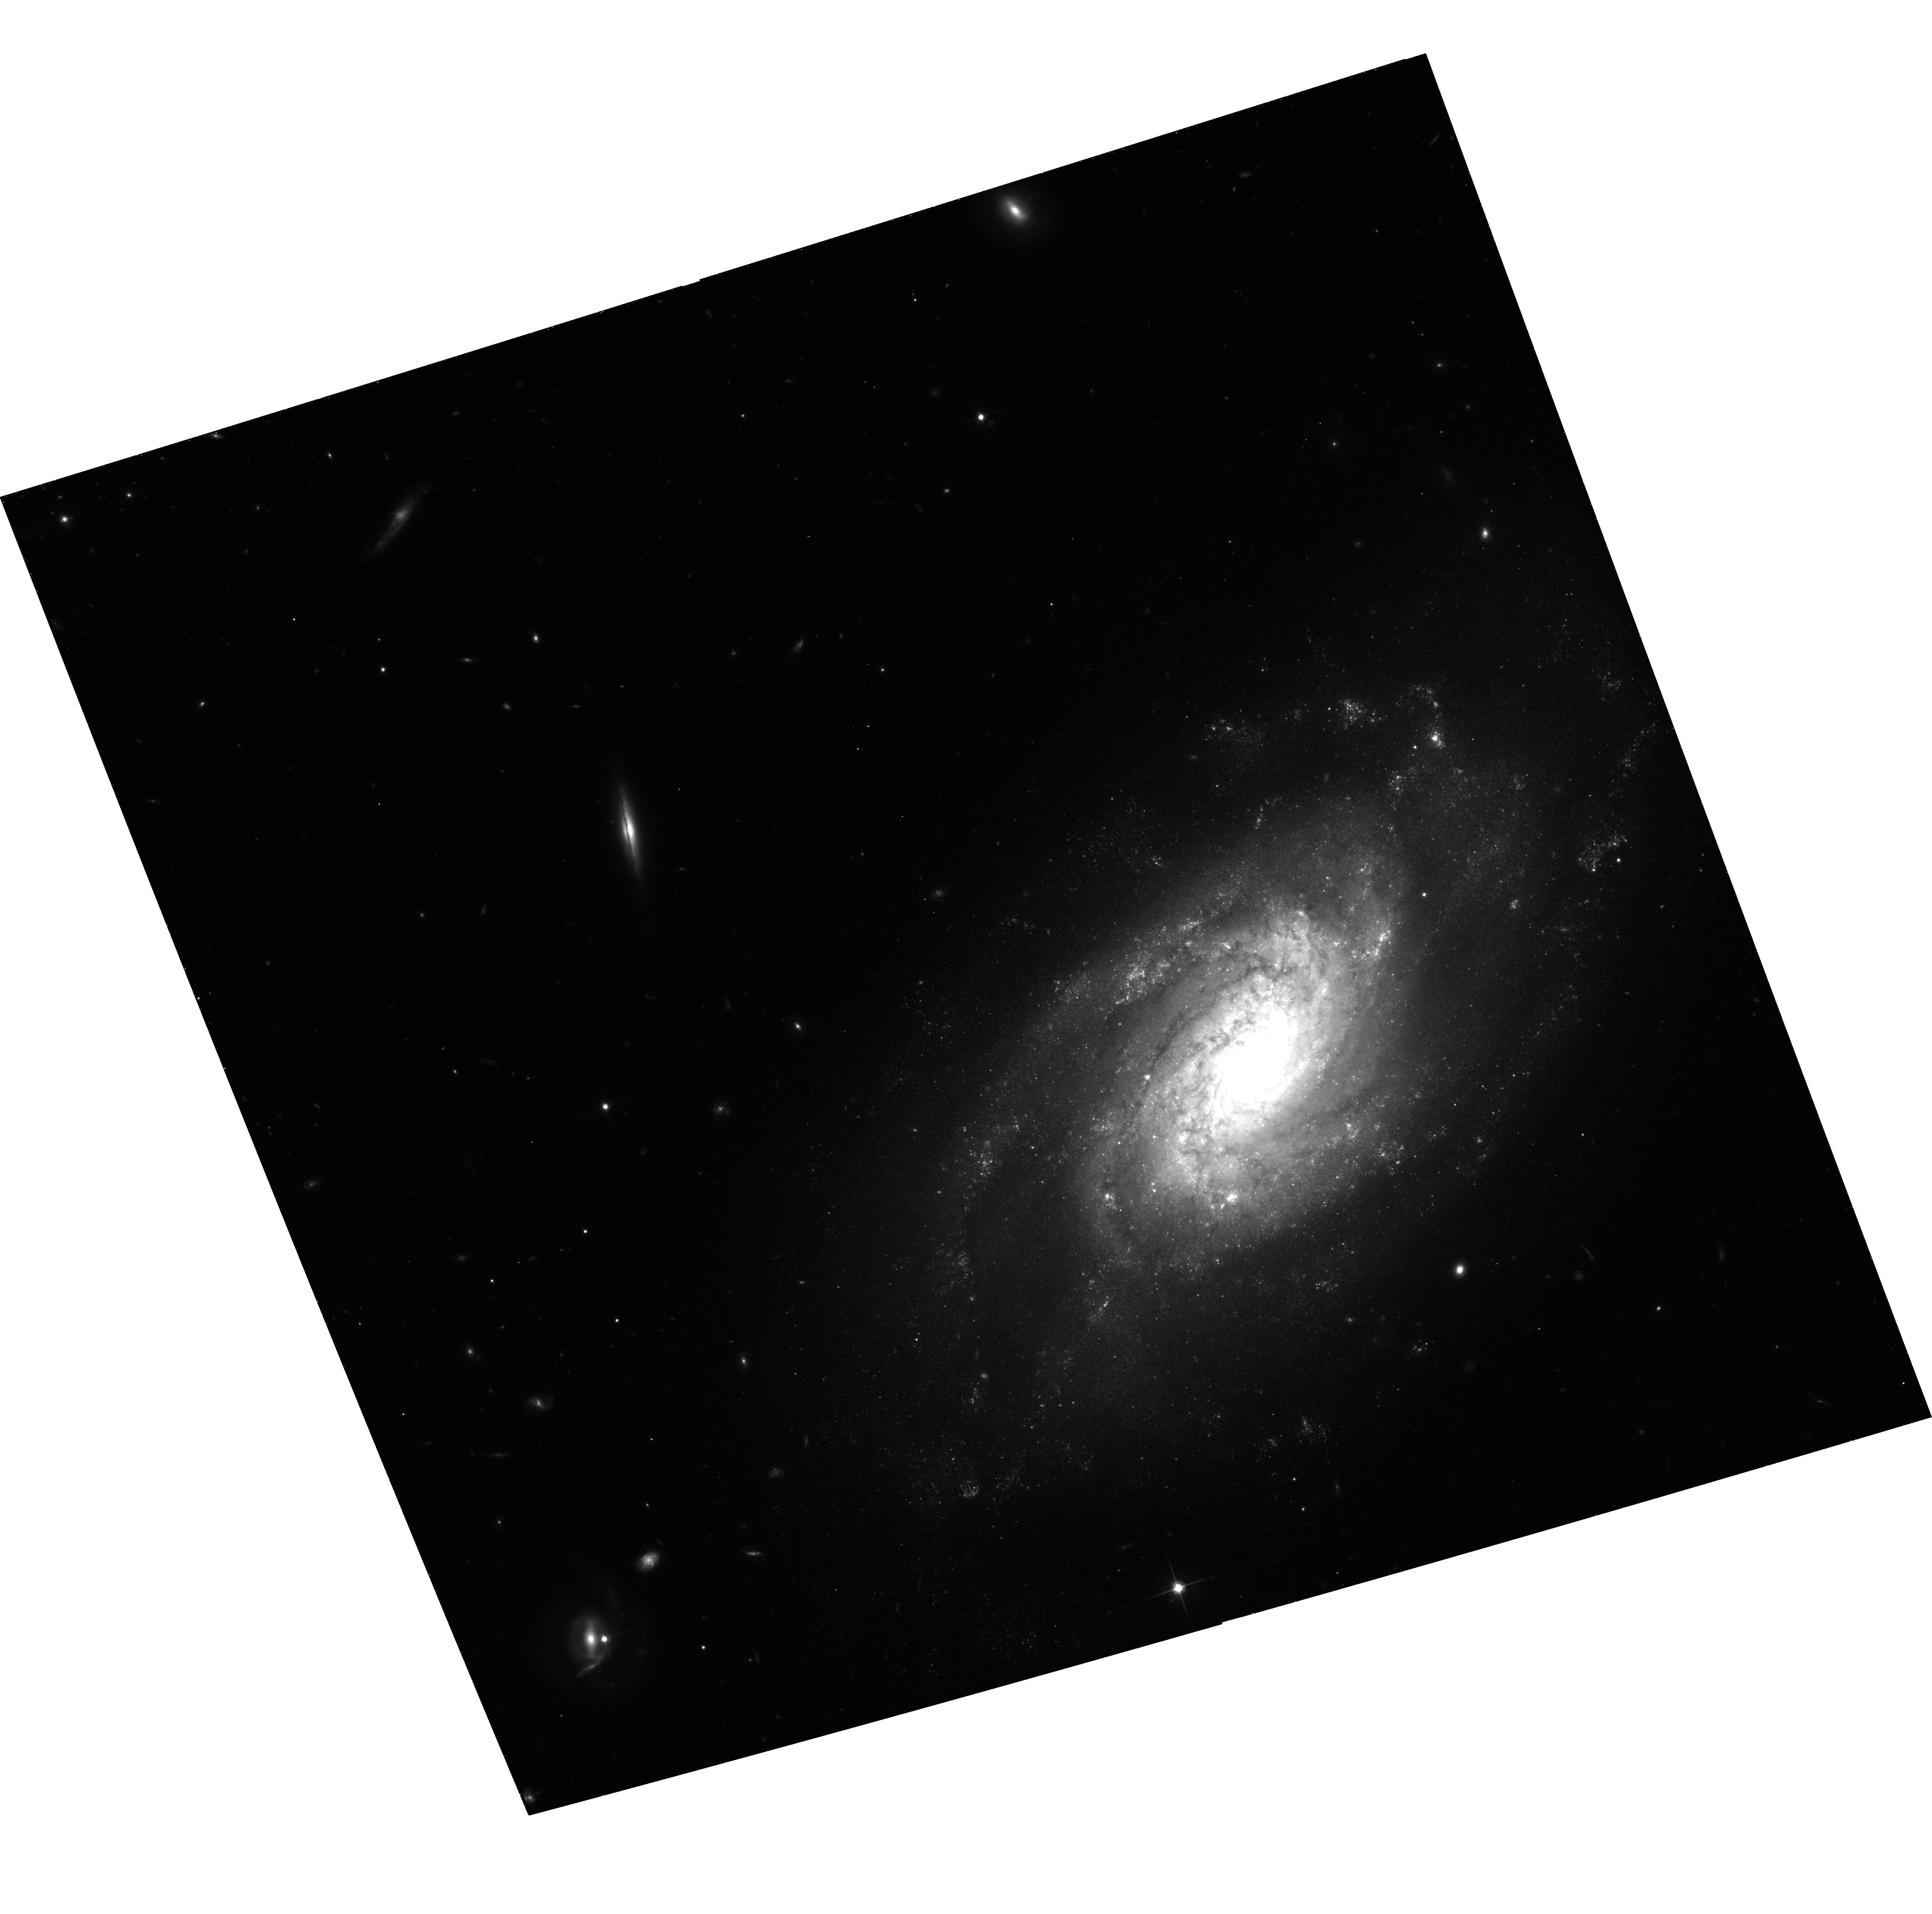
Target: NGC3370. Instrument: ACS/WFC. Filter: F814W. Exposure: 1.3 h. Observation ID: hst_9351_11_acs_wfc_f814w_j8d211

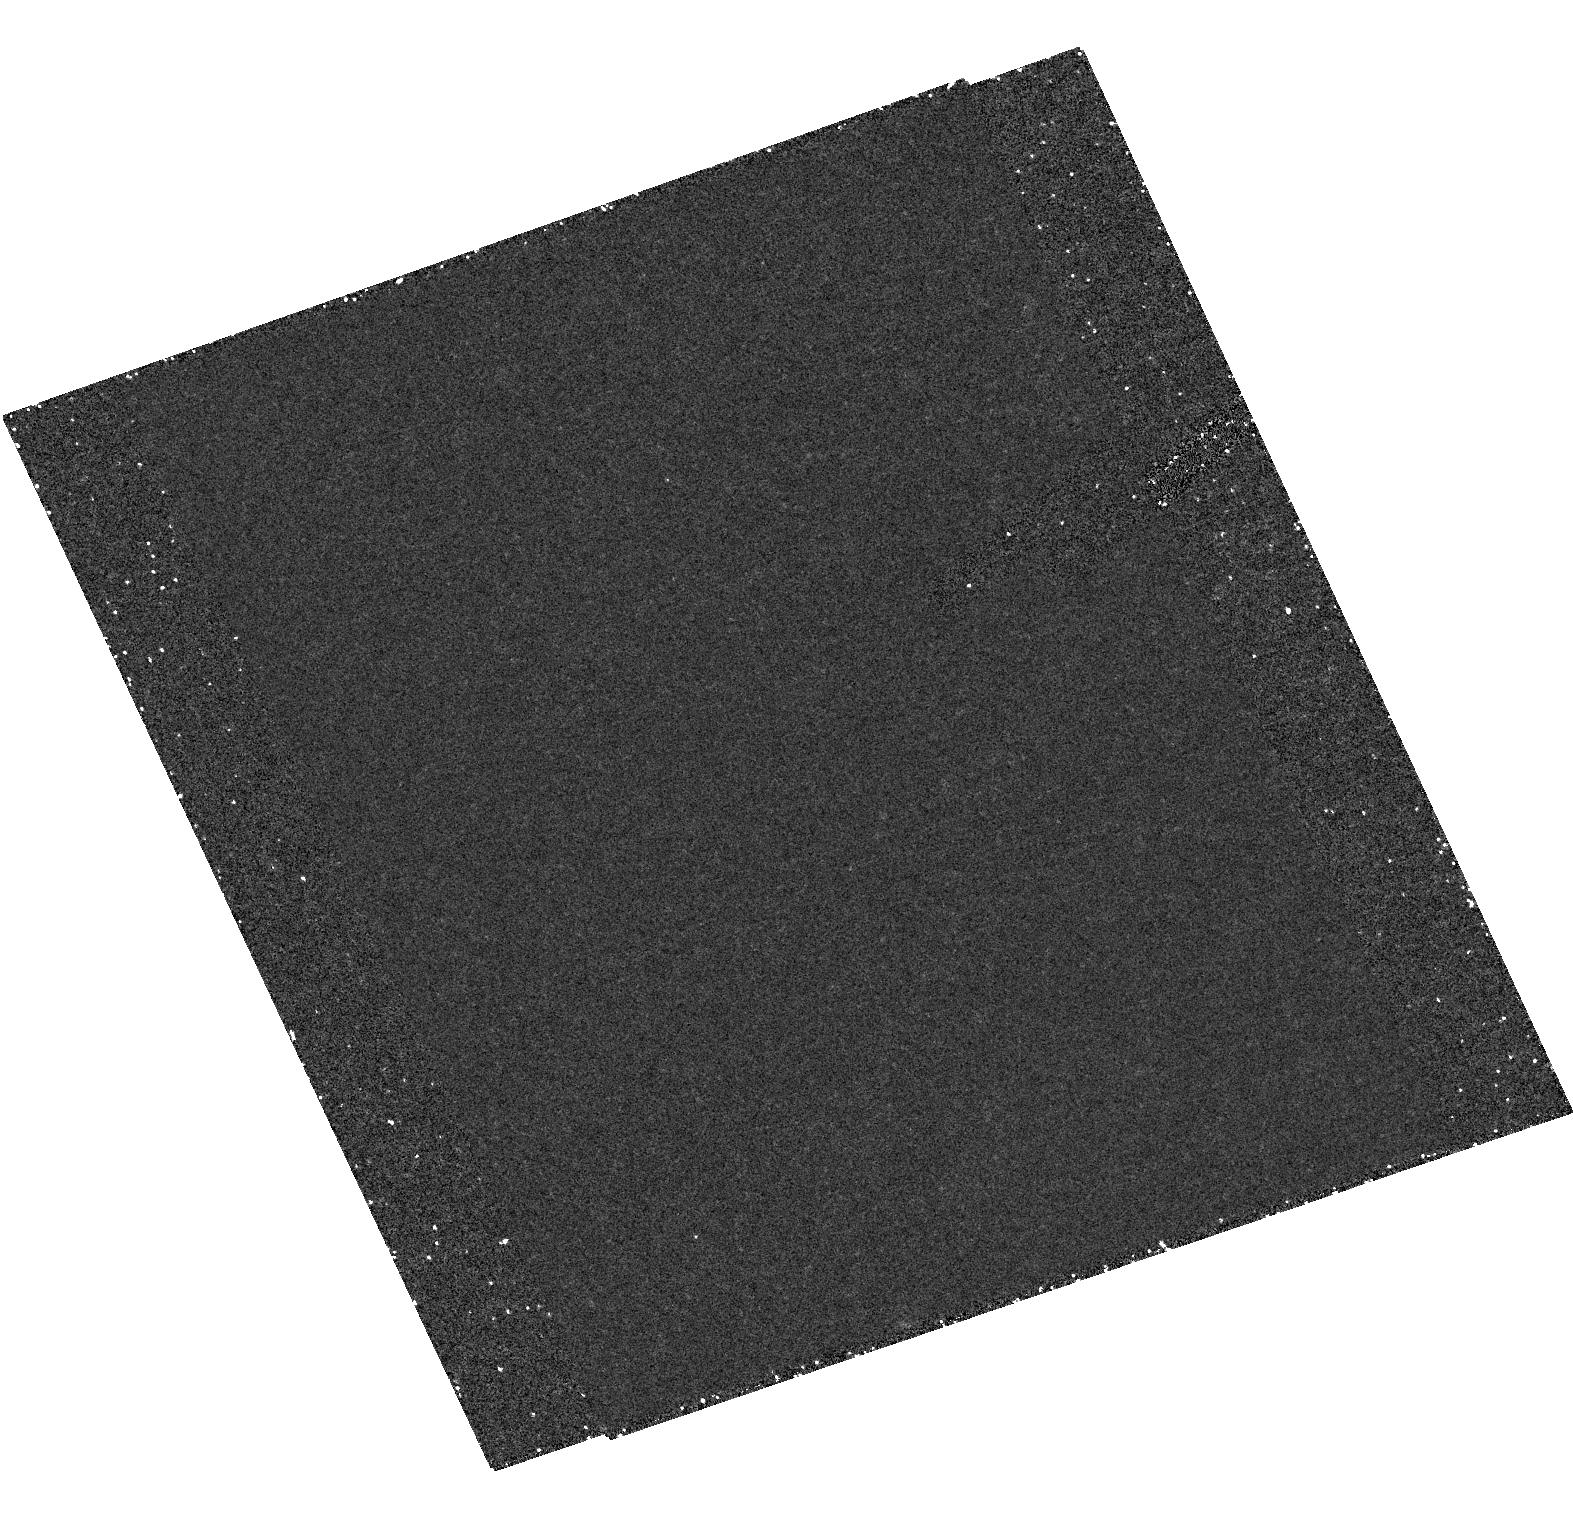
Target: field at RA 161.782°, Dec 17.276°. Instrument: ACS/HRC. Filter: F250W. Exposure: 1.2 h. Observation ID: hst_9351_11_acs_hrc_f250w_j8d211

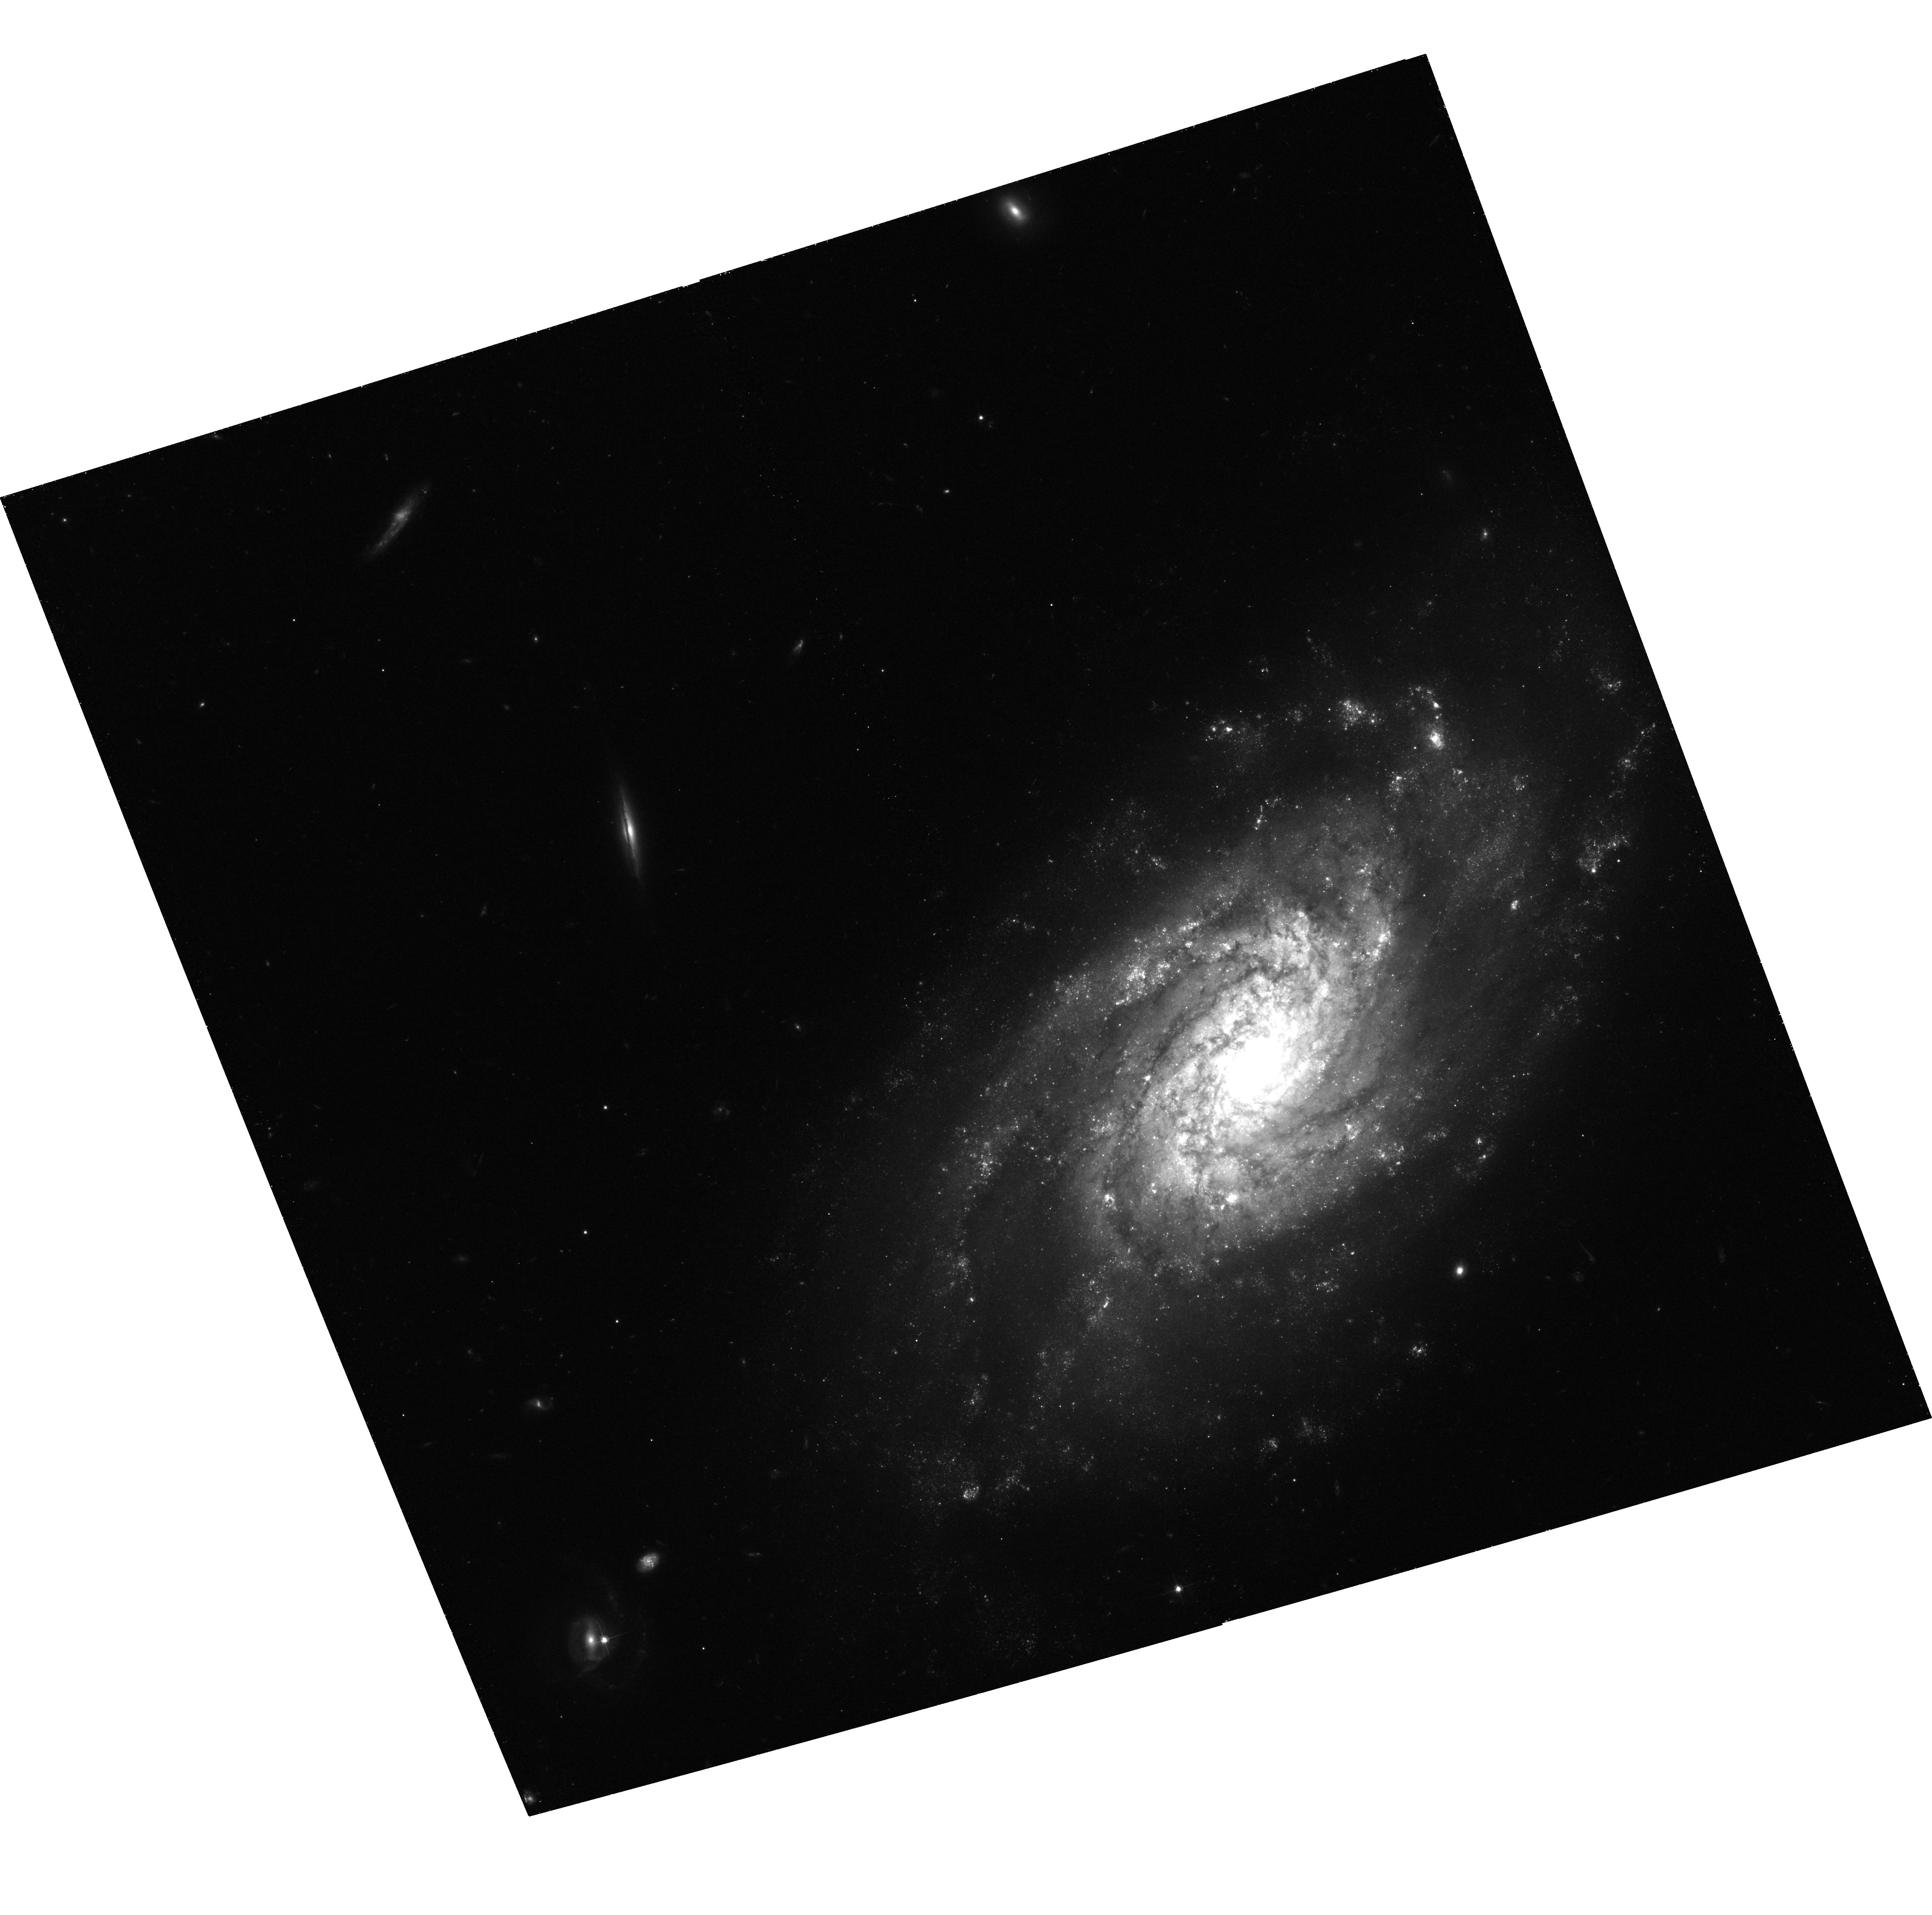
Target: NGC3370. Instrument: ACS/WFC. Filter: F555W. Exposure: 1.3 h. Observation ID: hst_9351_1c_acs_wfc_f555w_j8d21c

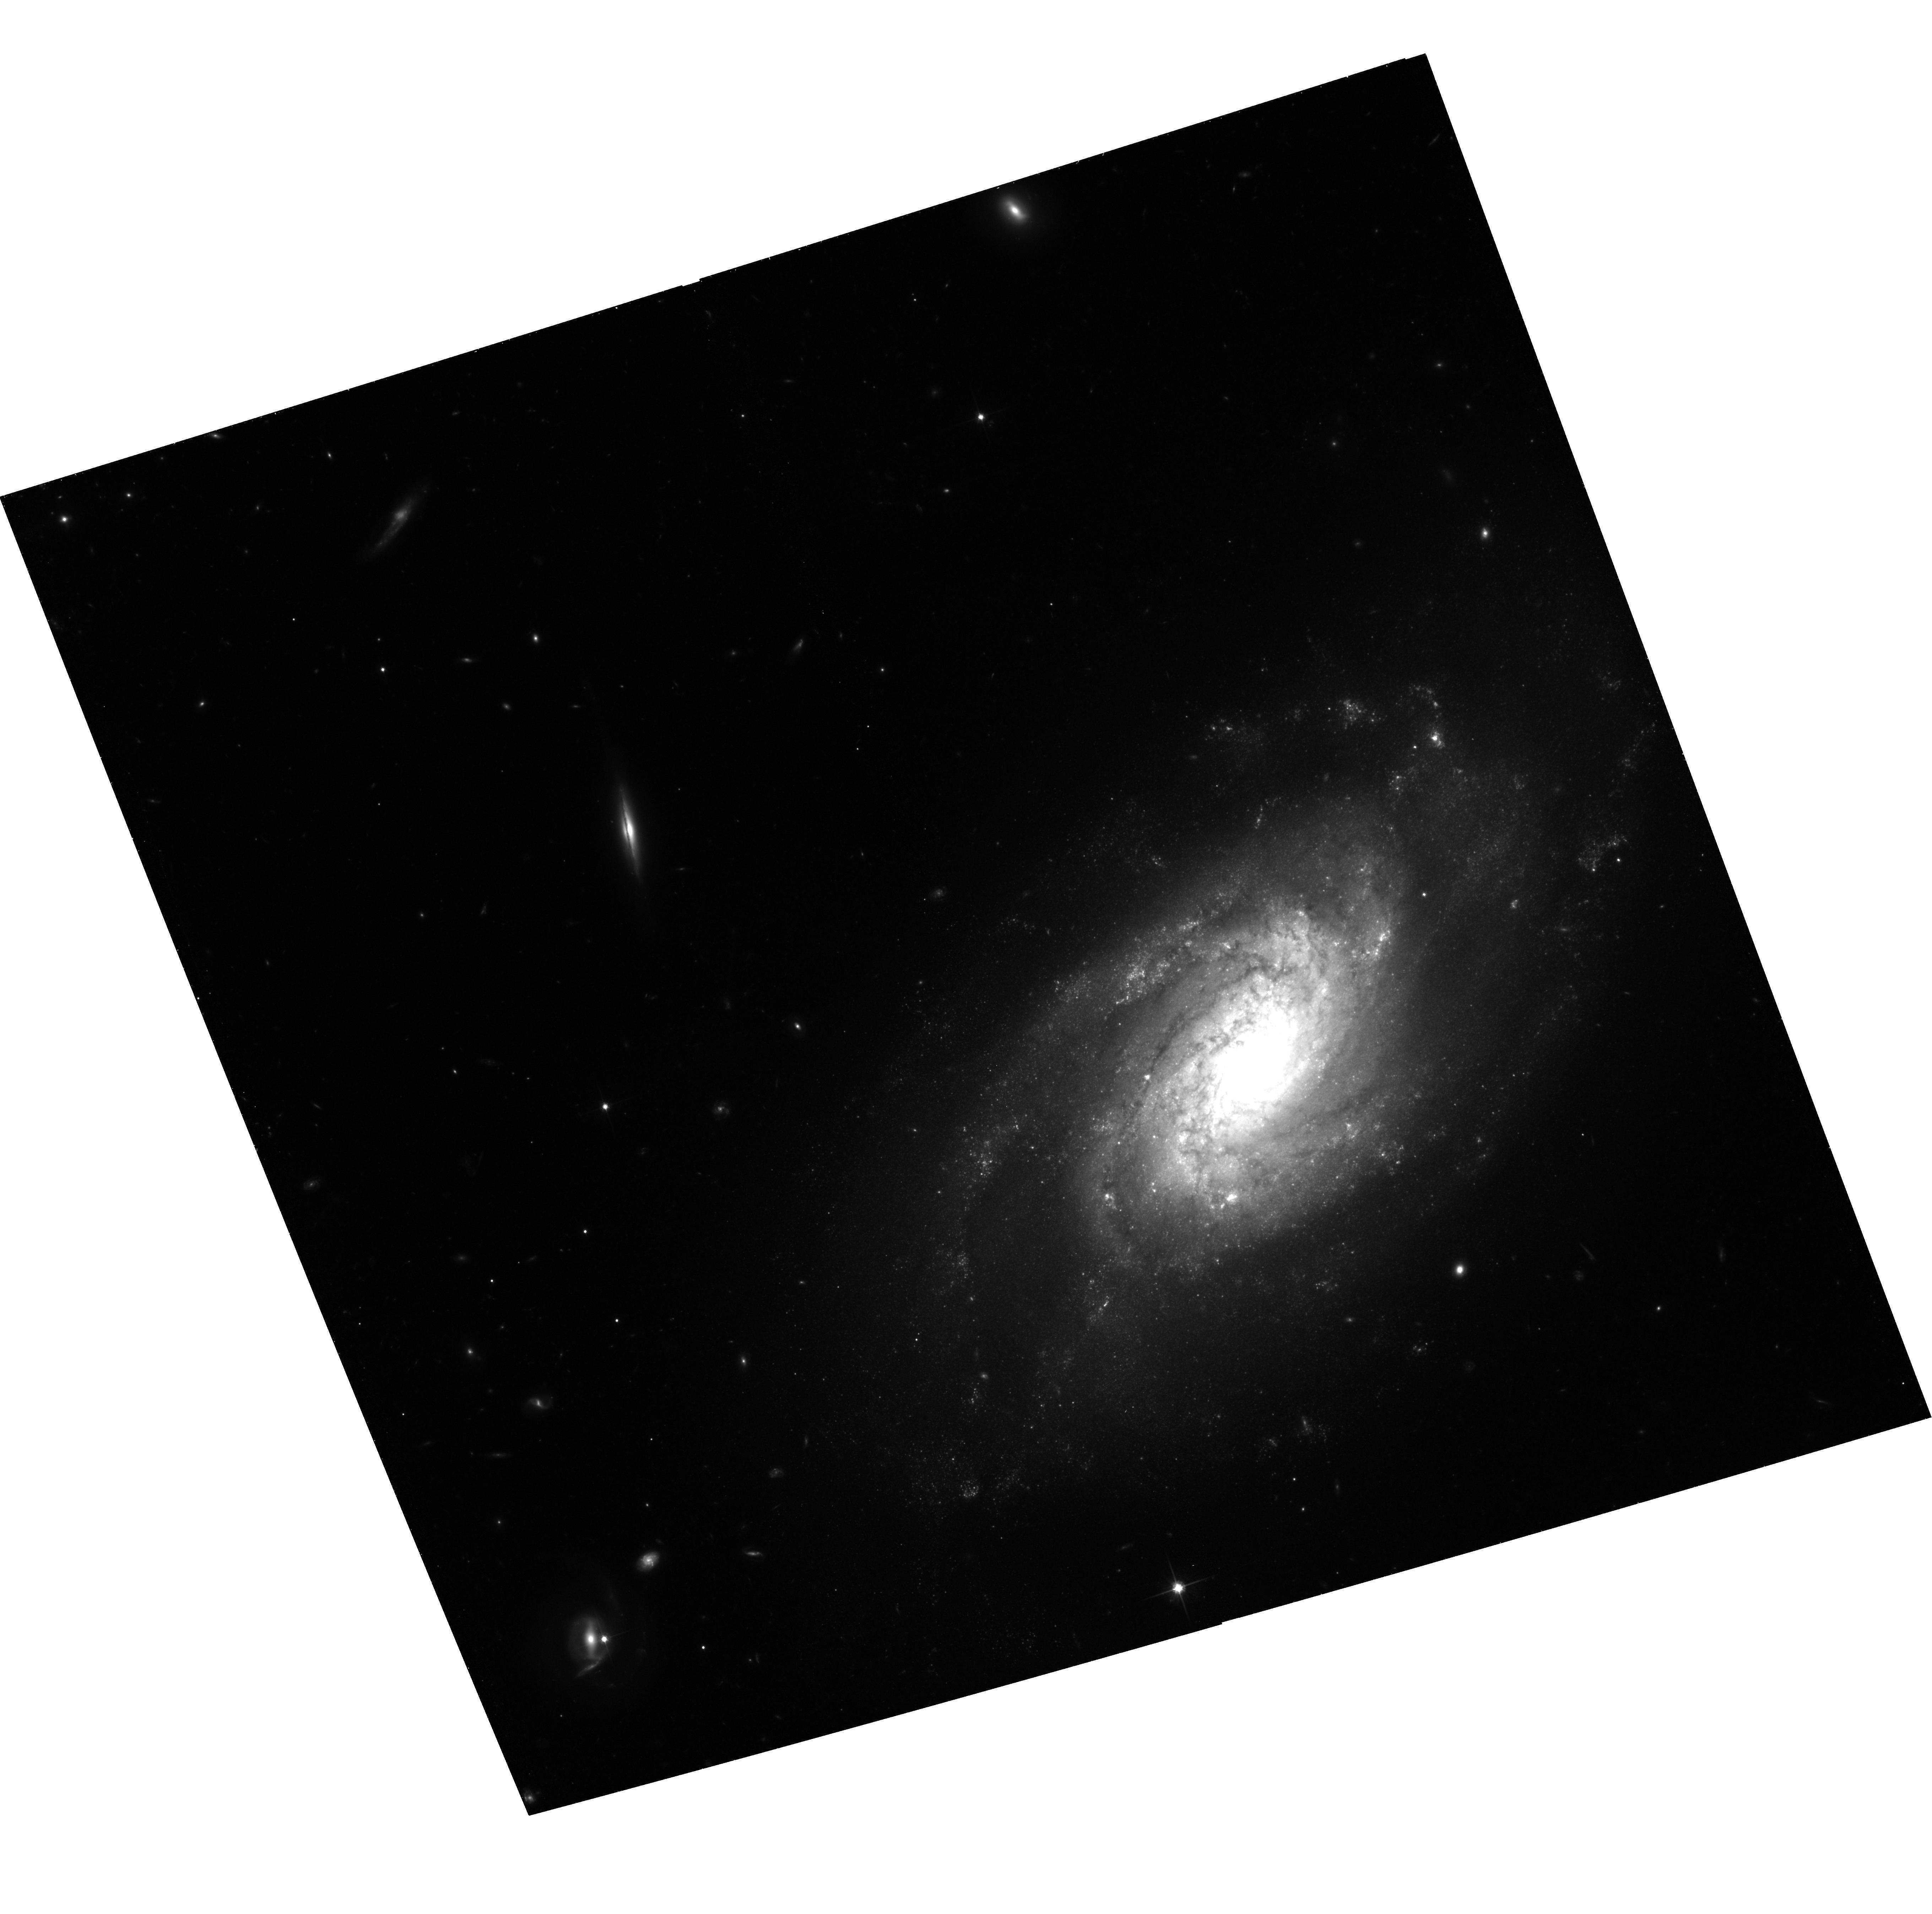
Target: NGC3370. Instrument: ACS/WFC. Filter: F814W. Exposure: 1.3 h. Observation ID: hst_9351_13_acs_wfc_f814w_j8d213

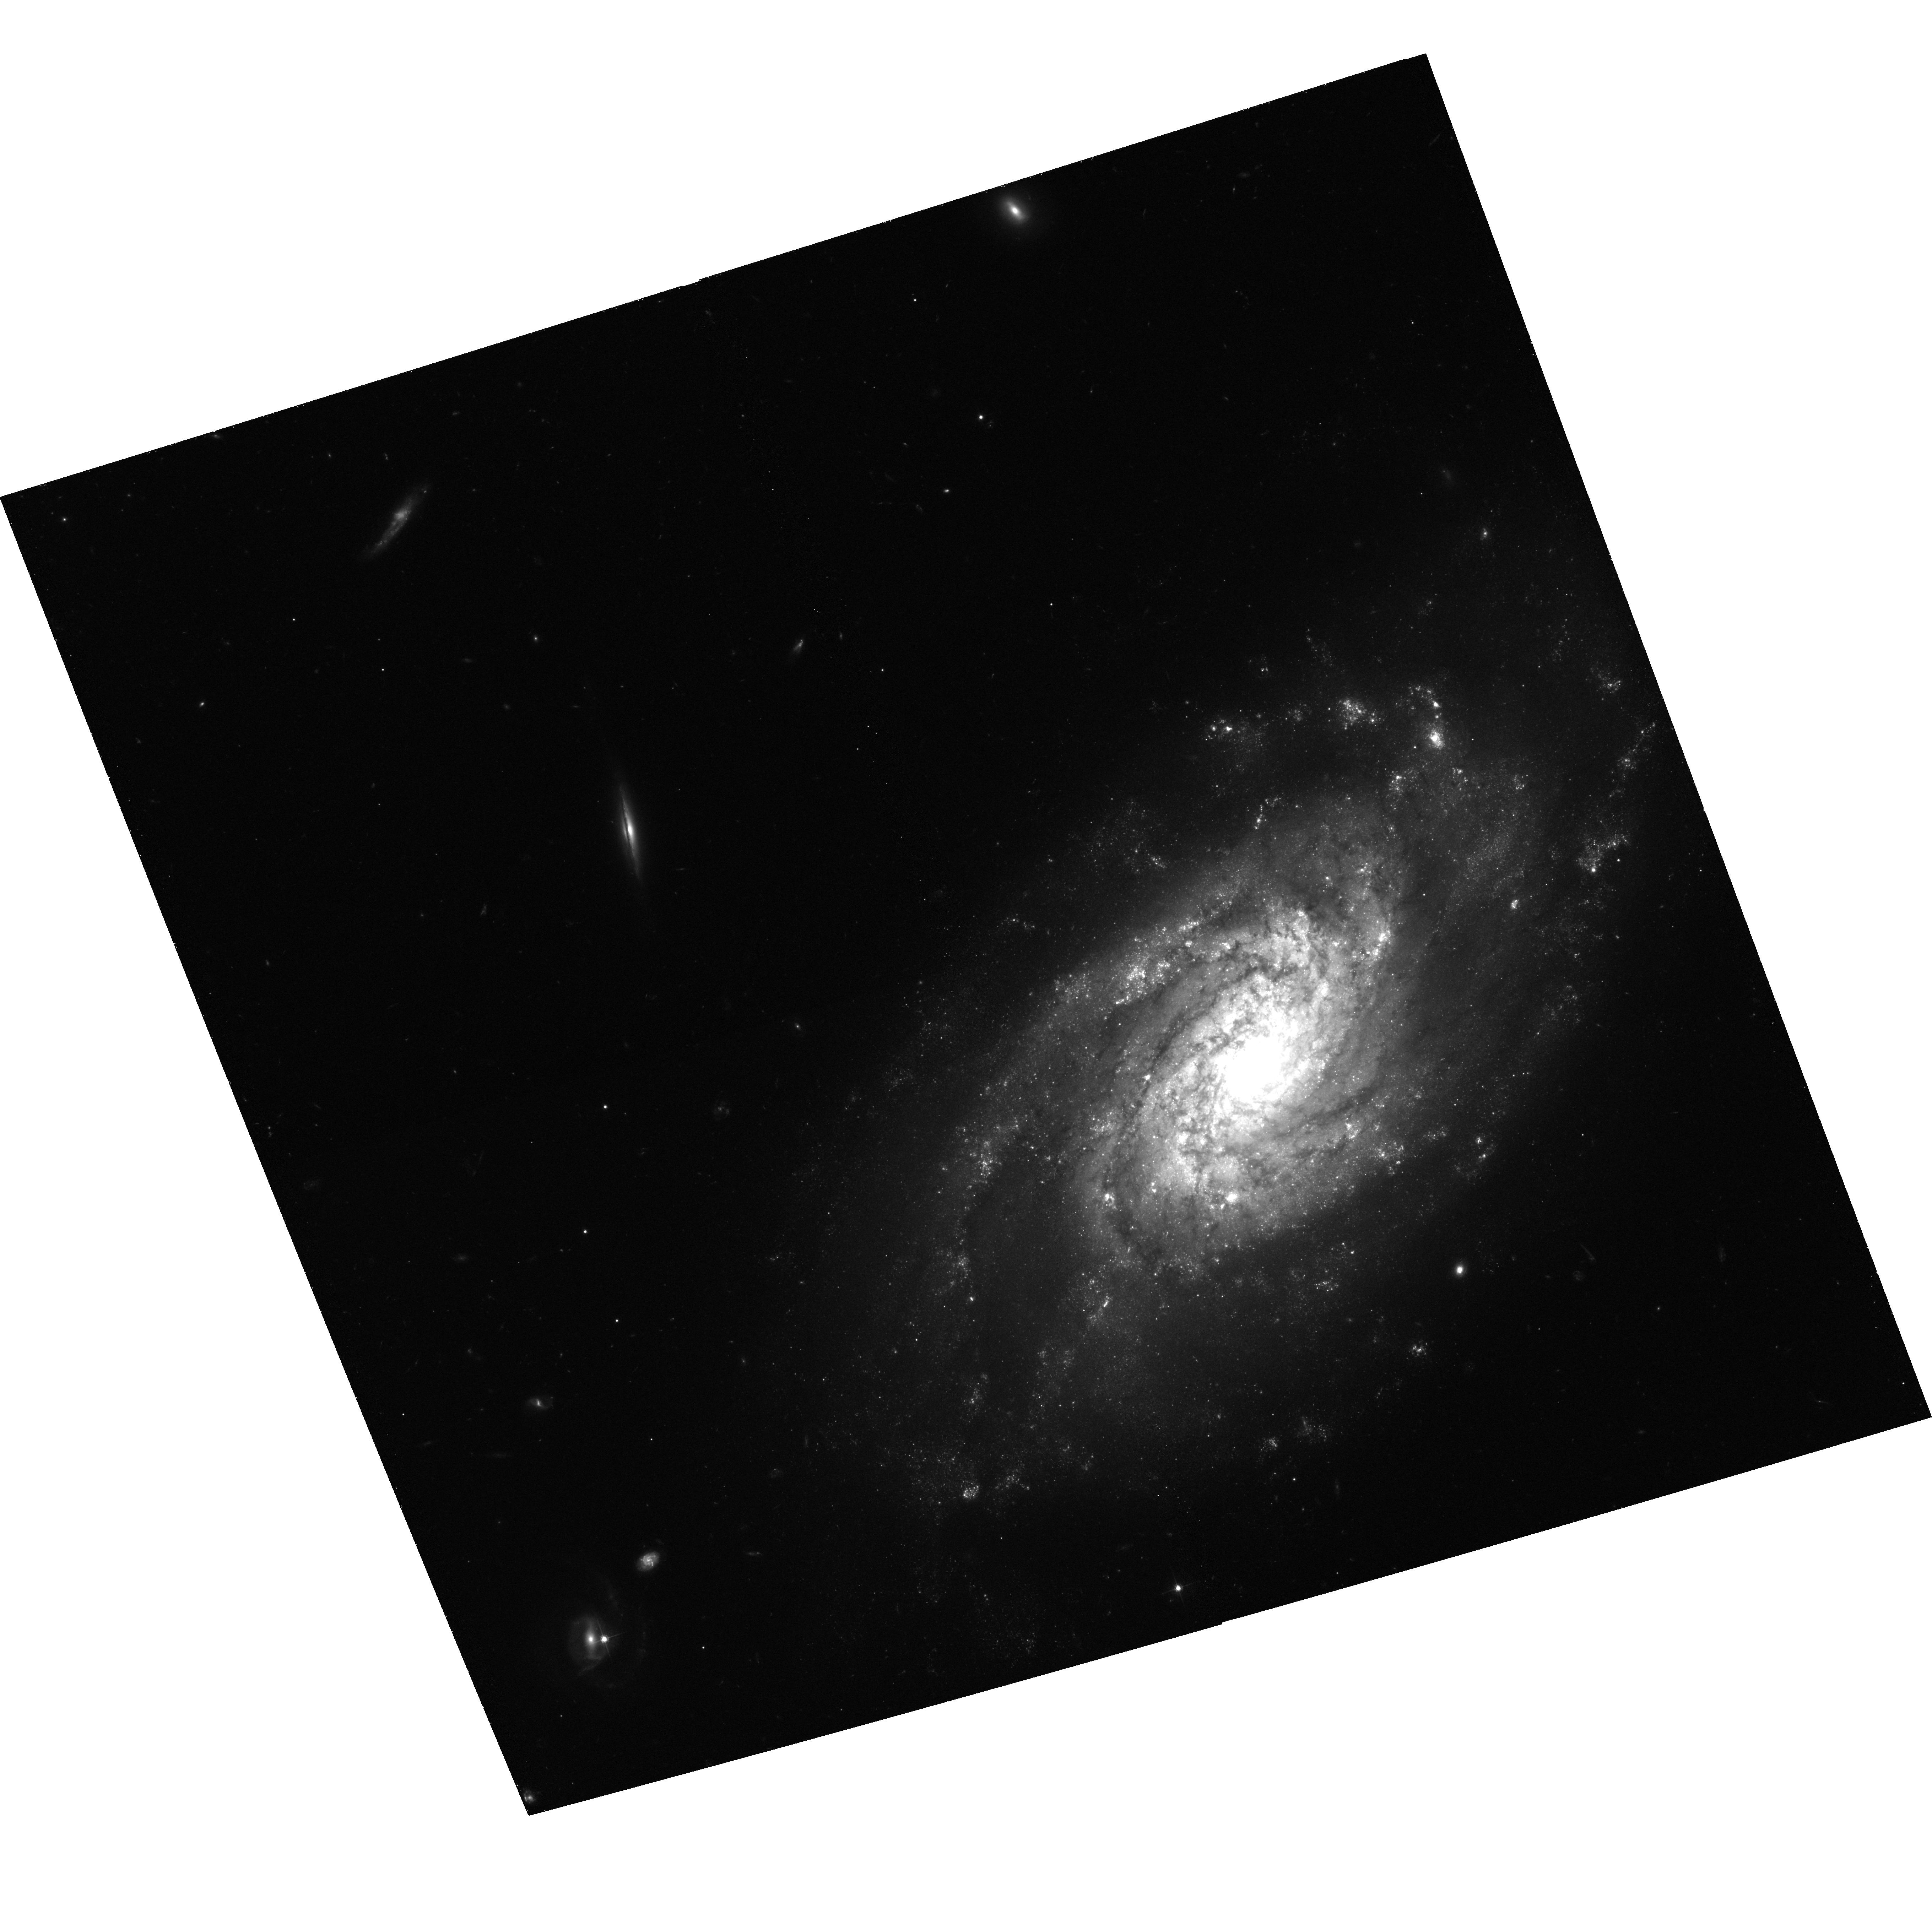
Target: NGC3370. Instrument: ACS/WFC. Filter: F555W. Exposure: 1.3 h. Observation ID: hst_9351_16_acs_wfc_f555w_j8d216

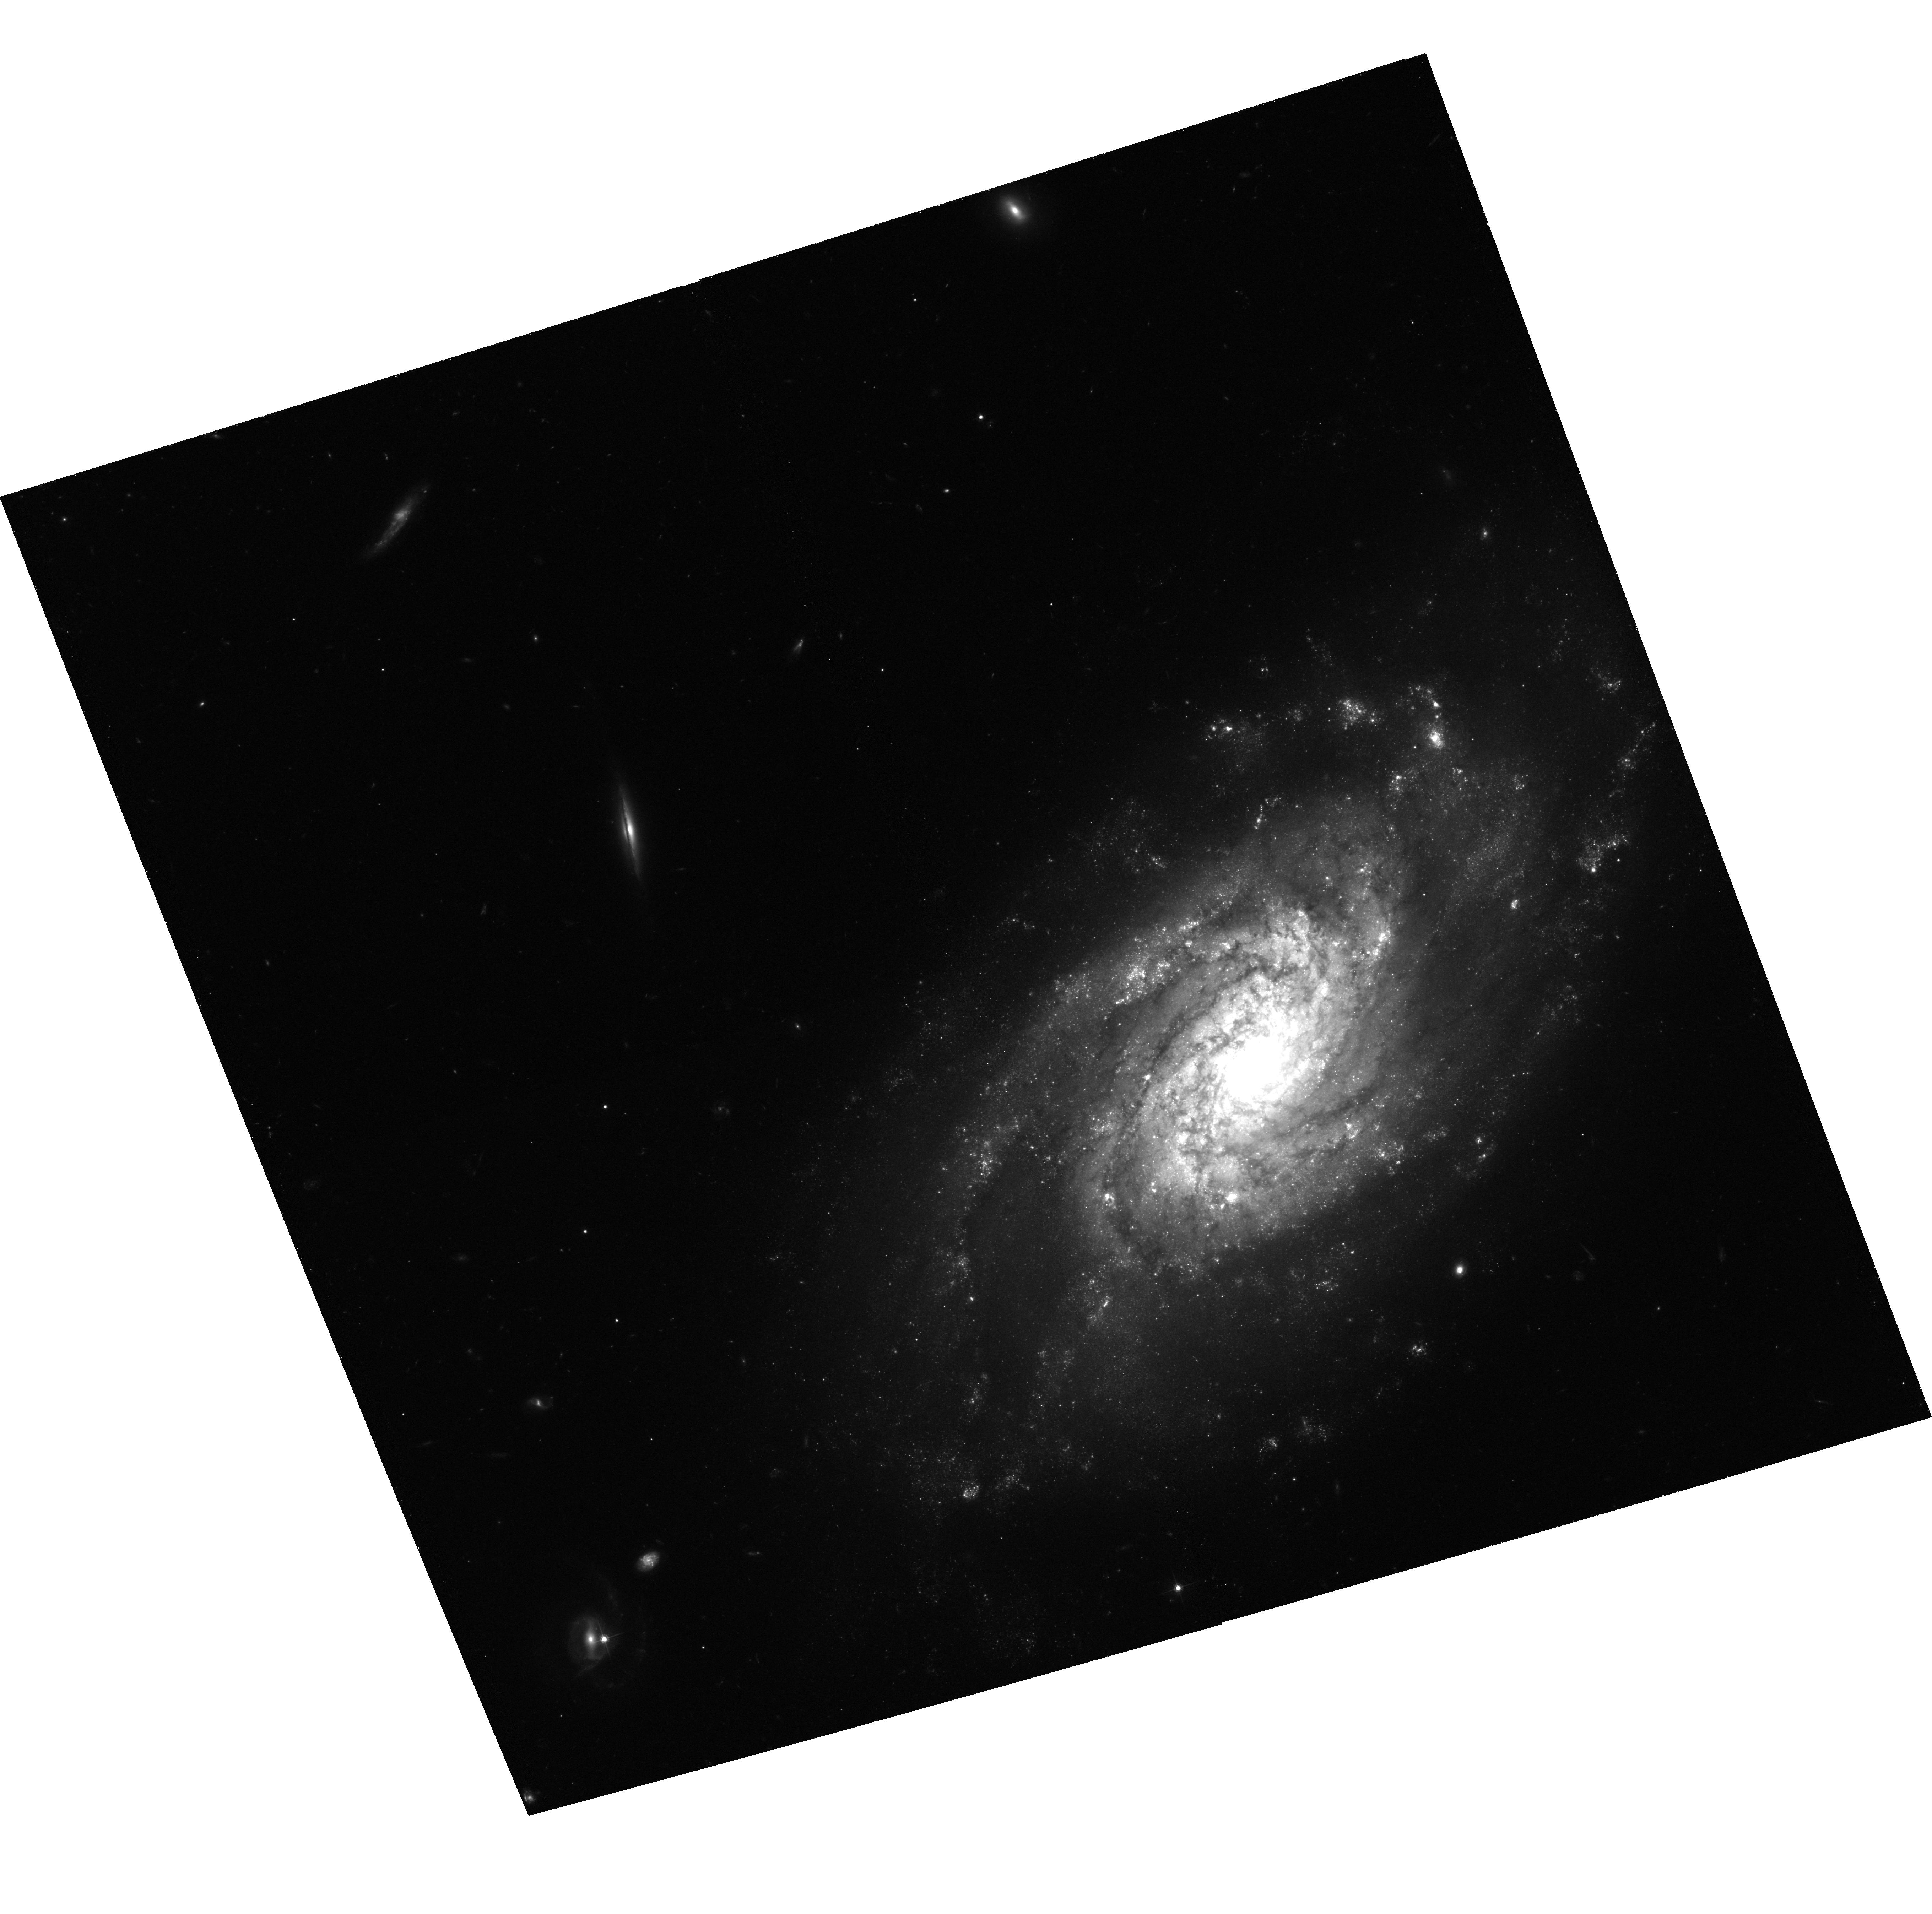
Target: NGC3370. Instrument: ACS/WFC. Filter: F555W. Exposure: 1.3 h. Observation ID: hst_9351_12_acs_wfc_f555w_j8d212

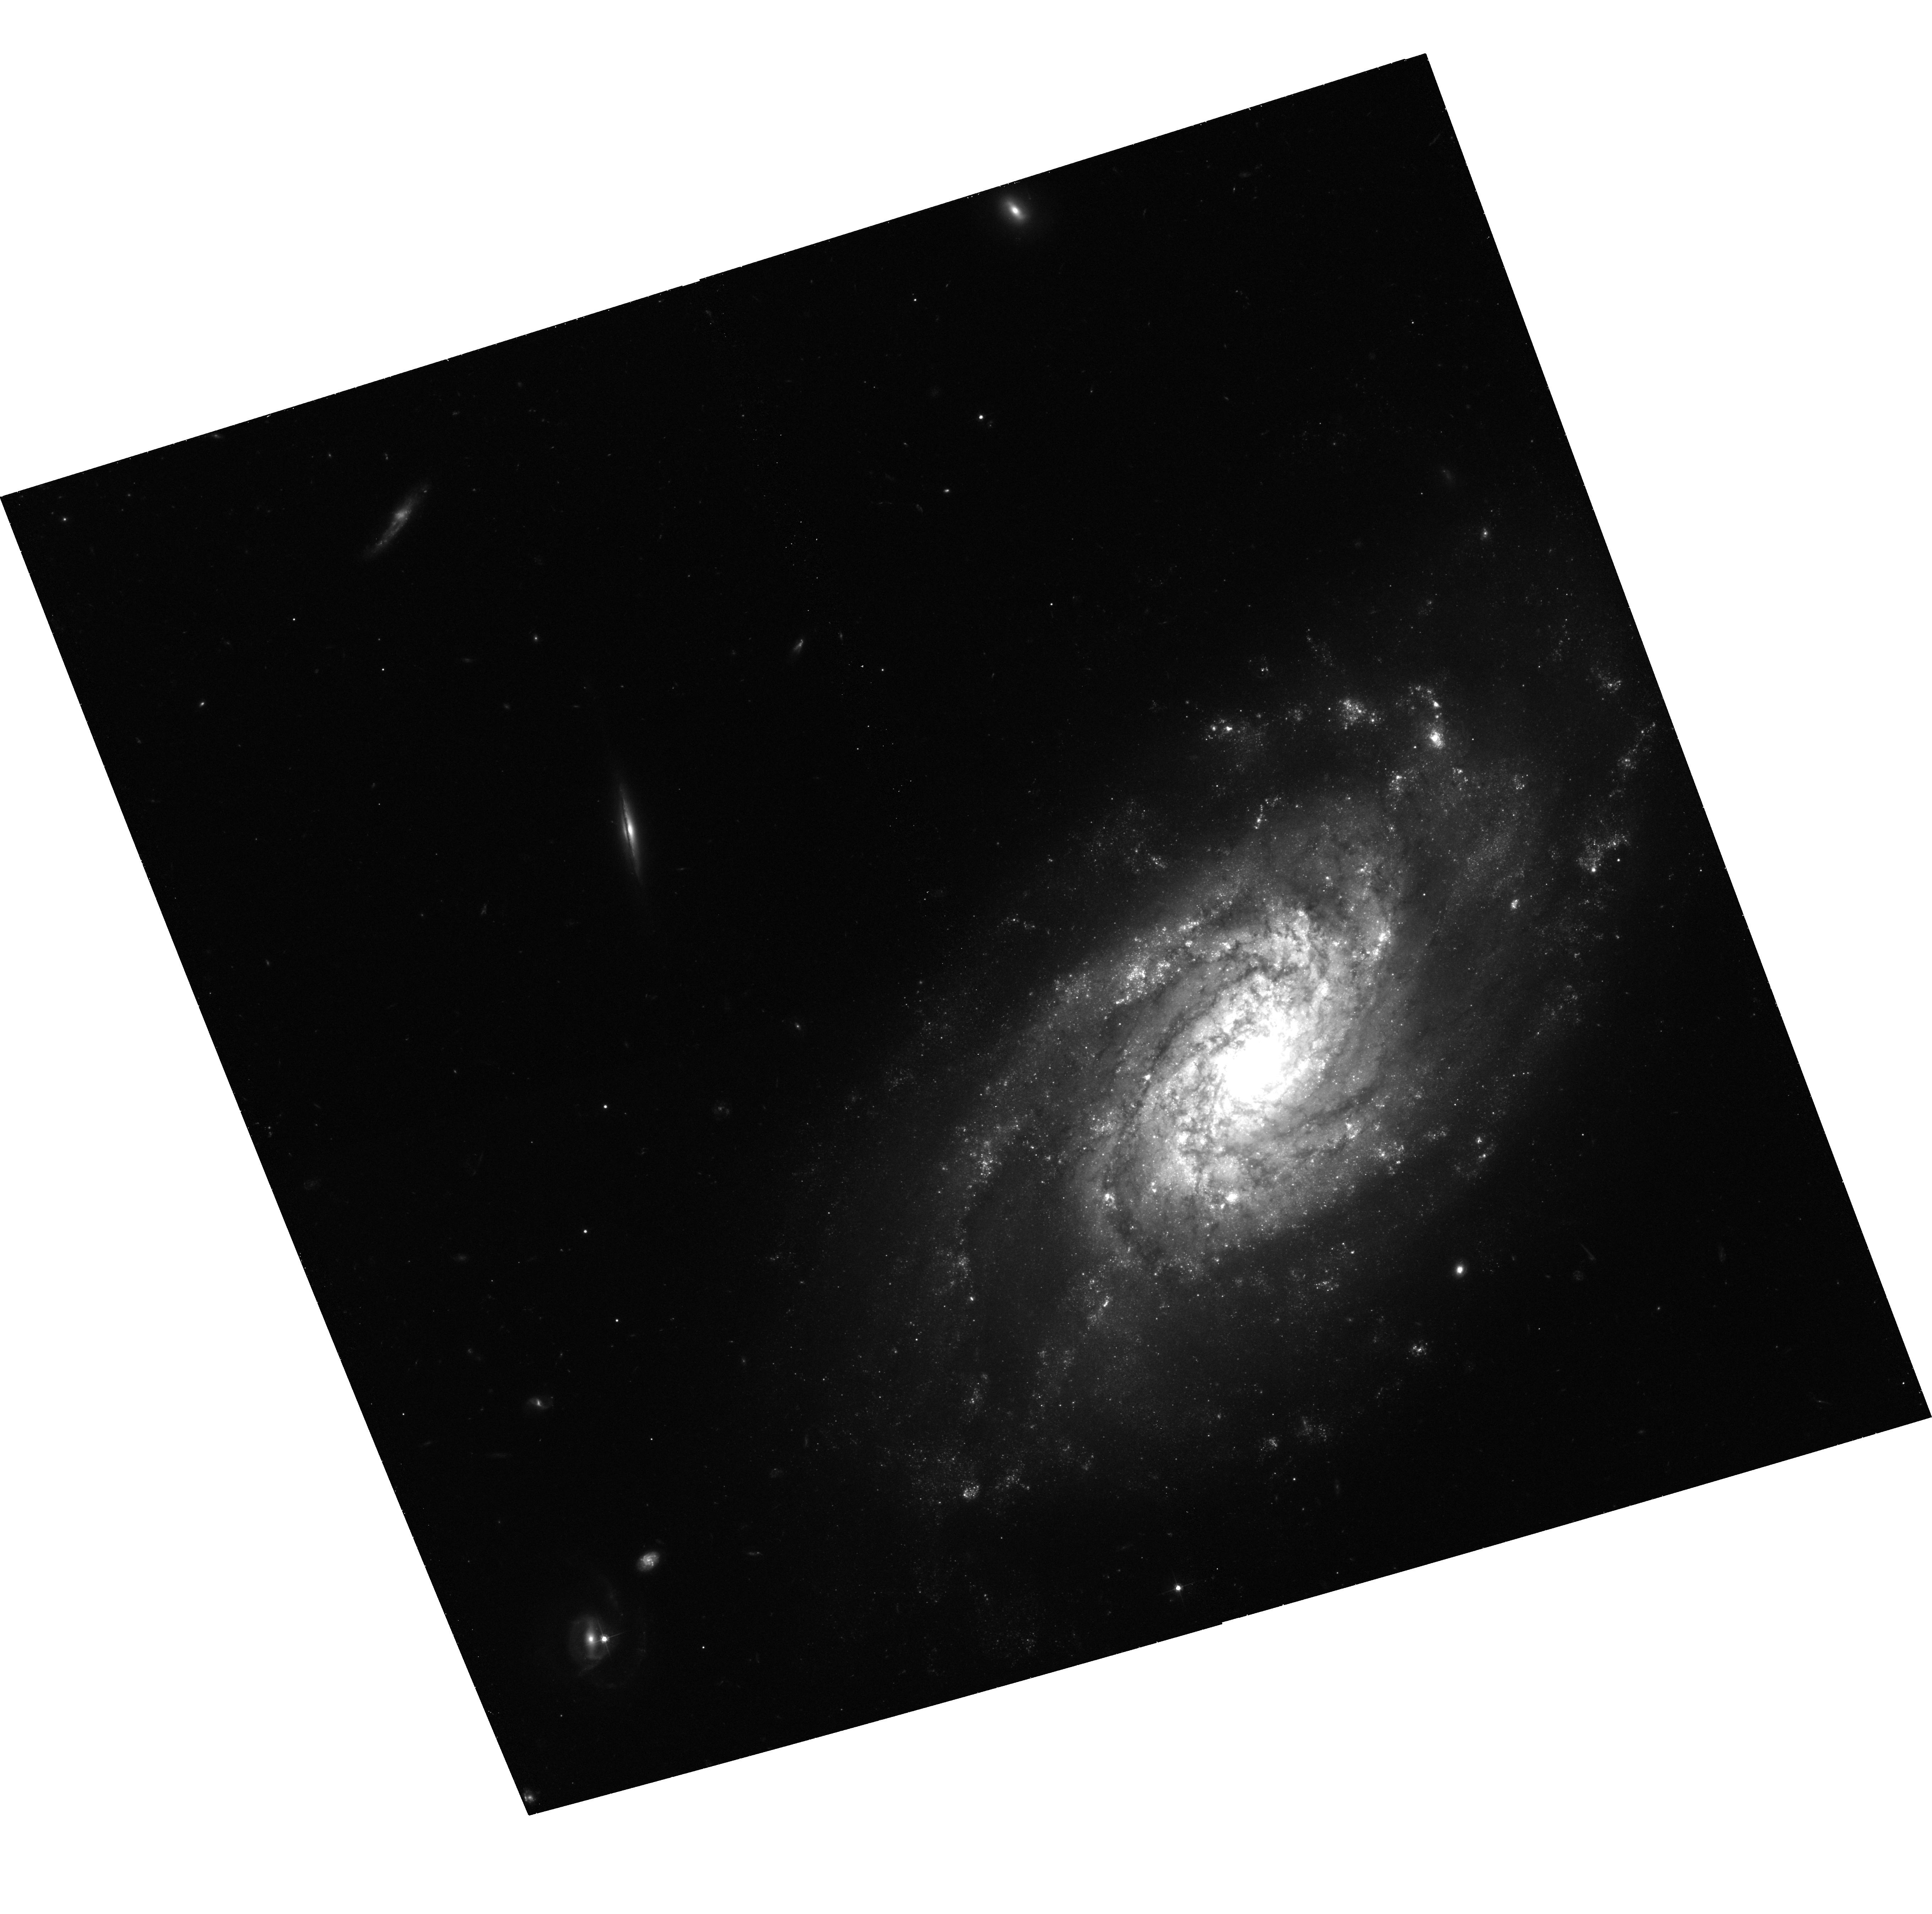
Target: NGC3370. Instrument: ACS/WFC. Filter: F555W. Exposure: 1.3 h. Observation ID: hst_9351_11_acs_wfc_f555w_j8d211

Determining Hubbles Constant from Observations of Cepheids in the Host Galaxy of SN Ia 1994ae (PI: Riess, Adam)

We propose to determine the luminosity of the type Ia supernova (SN Ia) 1994ae by observing Cepheids in the host spiral galaxy NGC 3370. Modern CCD photometry has yielded an extremely tight Hubble diagram for SNe Ia with a precisely determined intercept (i.e., Delta H_0/H_0) 1 measurement of the true Hubble constant is still limited by the calibration. The HST calibration of all but a few SNe Ia observed to date is significantly compromised by the systematics of photographic photometry and host galaxy extinction, as well as by the photometric uncertainties associated with WFPC2. In contrast, SN 1994ae is one of the very best-observed SNe Ia with CCD photometry. The exquisite B, V, R, and I light curves are well-sampled beginning 10 days before maximum brightness, and they indicate little reddening. From our supernova photometry and the current provisional SN Ia calibration we would find a distance of 30 +/- 2.1 Mpc, well within the range where ACS can accurately observe Cepheid light curves and distinguish Cepheids from nonvariable stars.